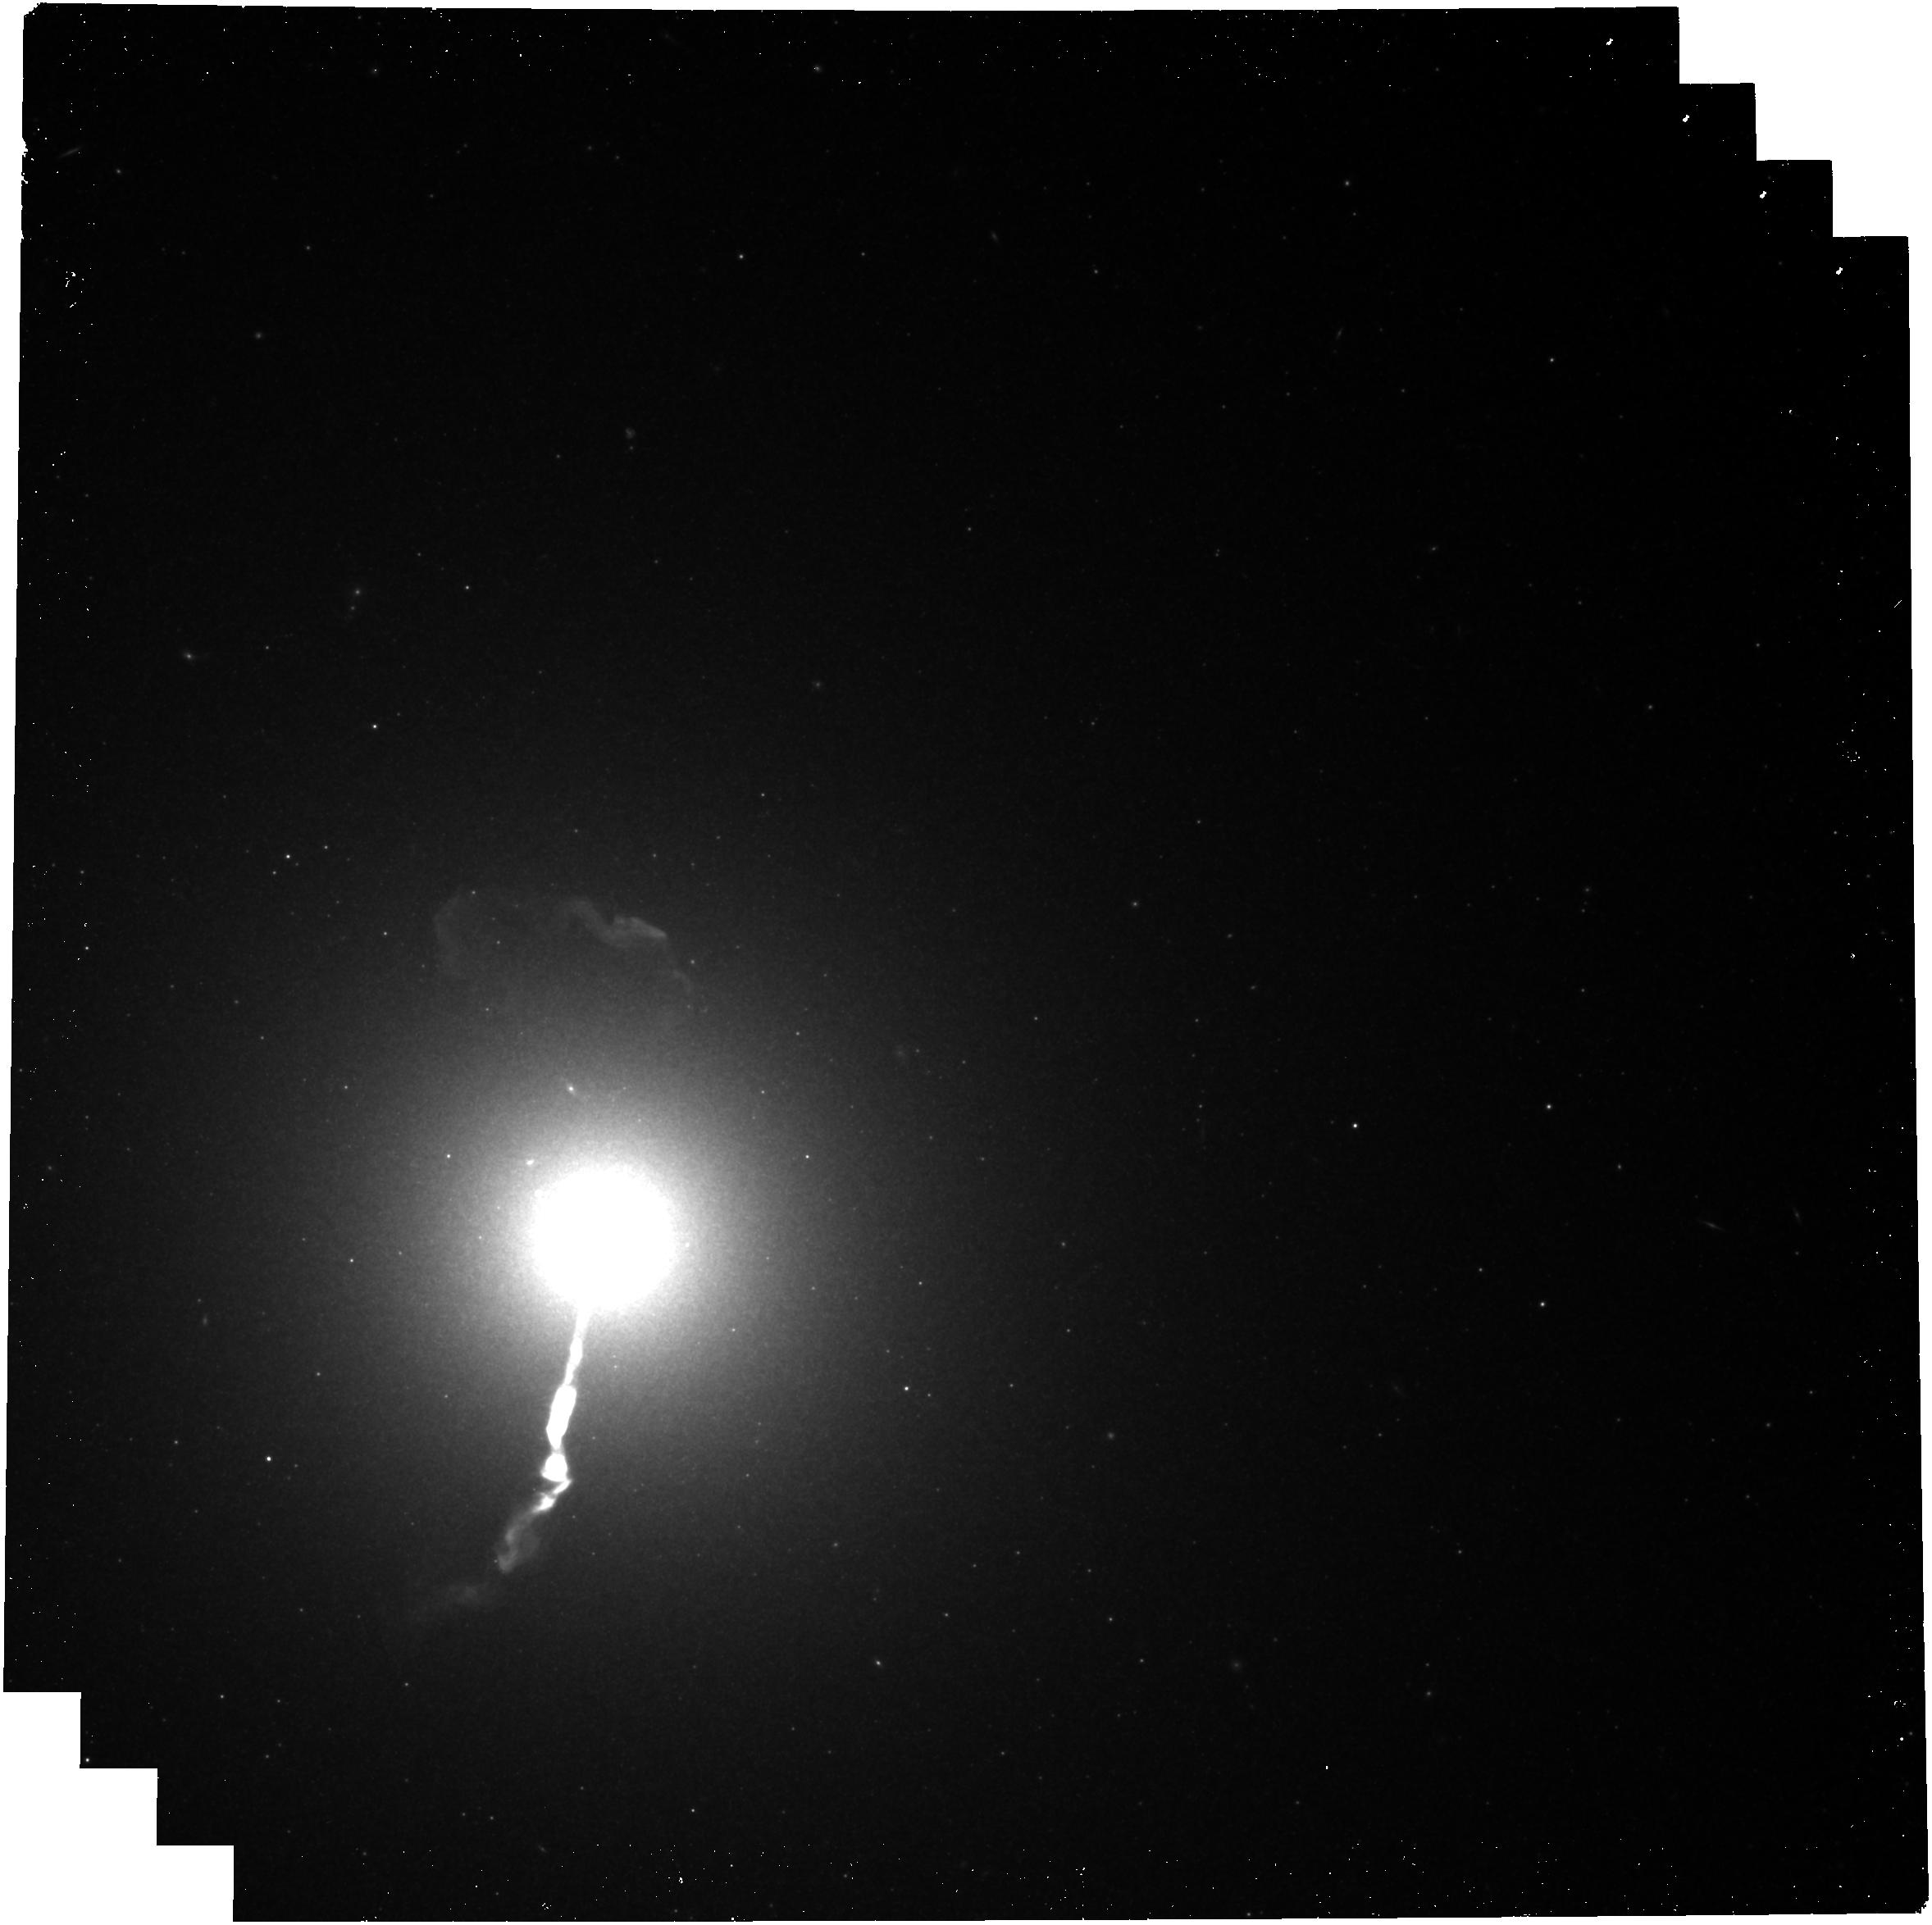
Target: M87
Instrument: NIRCAM
Filter: F444W
Exposure: 16 min
Observation ID: jw09226-o008_t008_nircam_clear-f444w

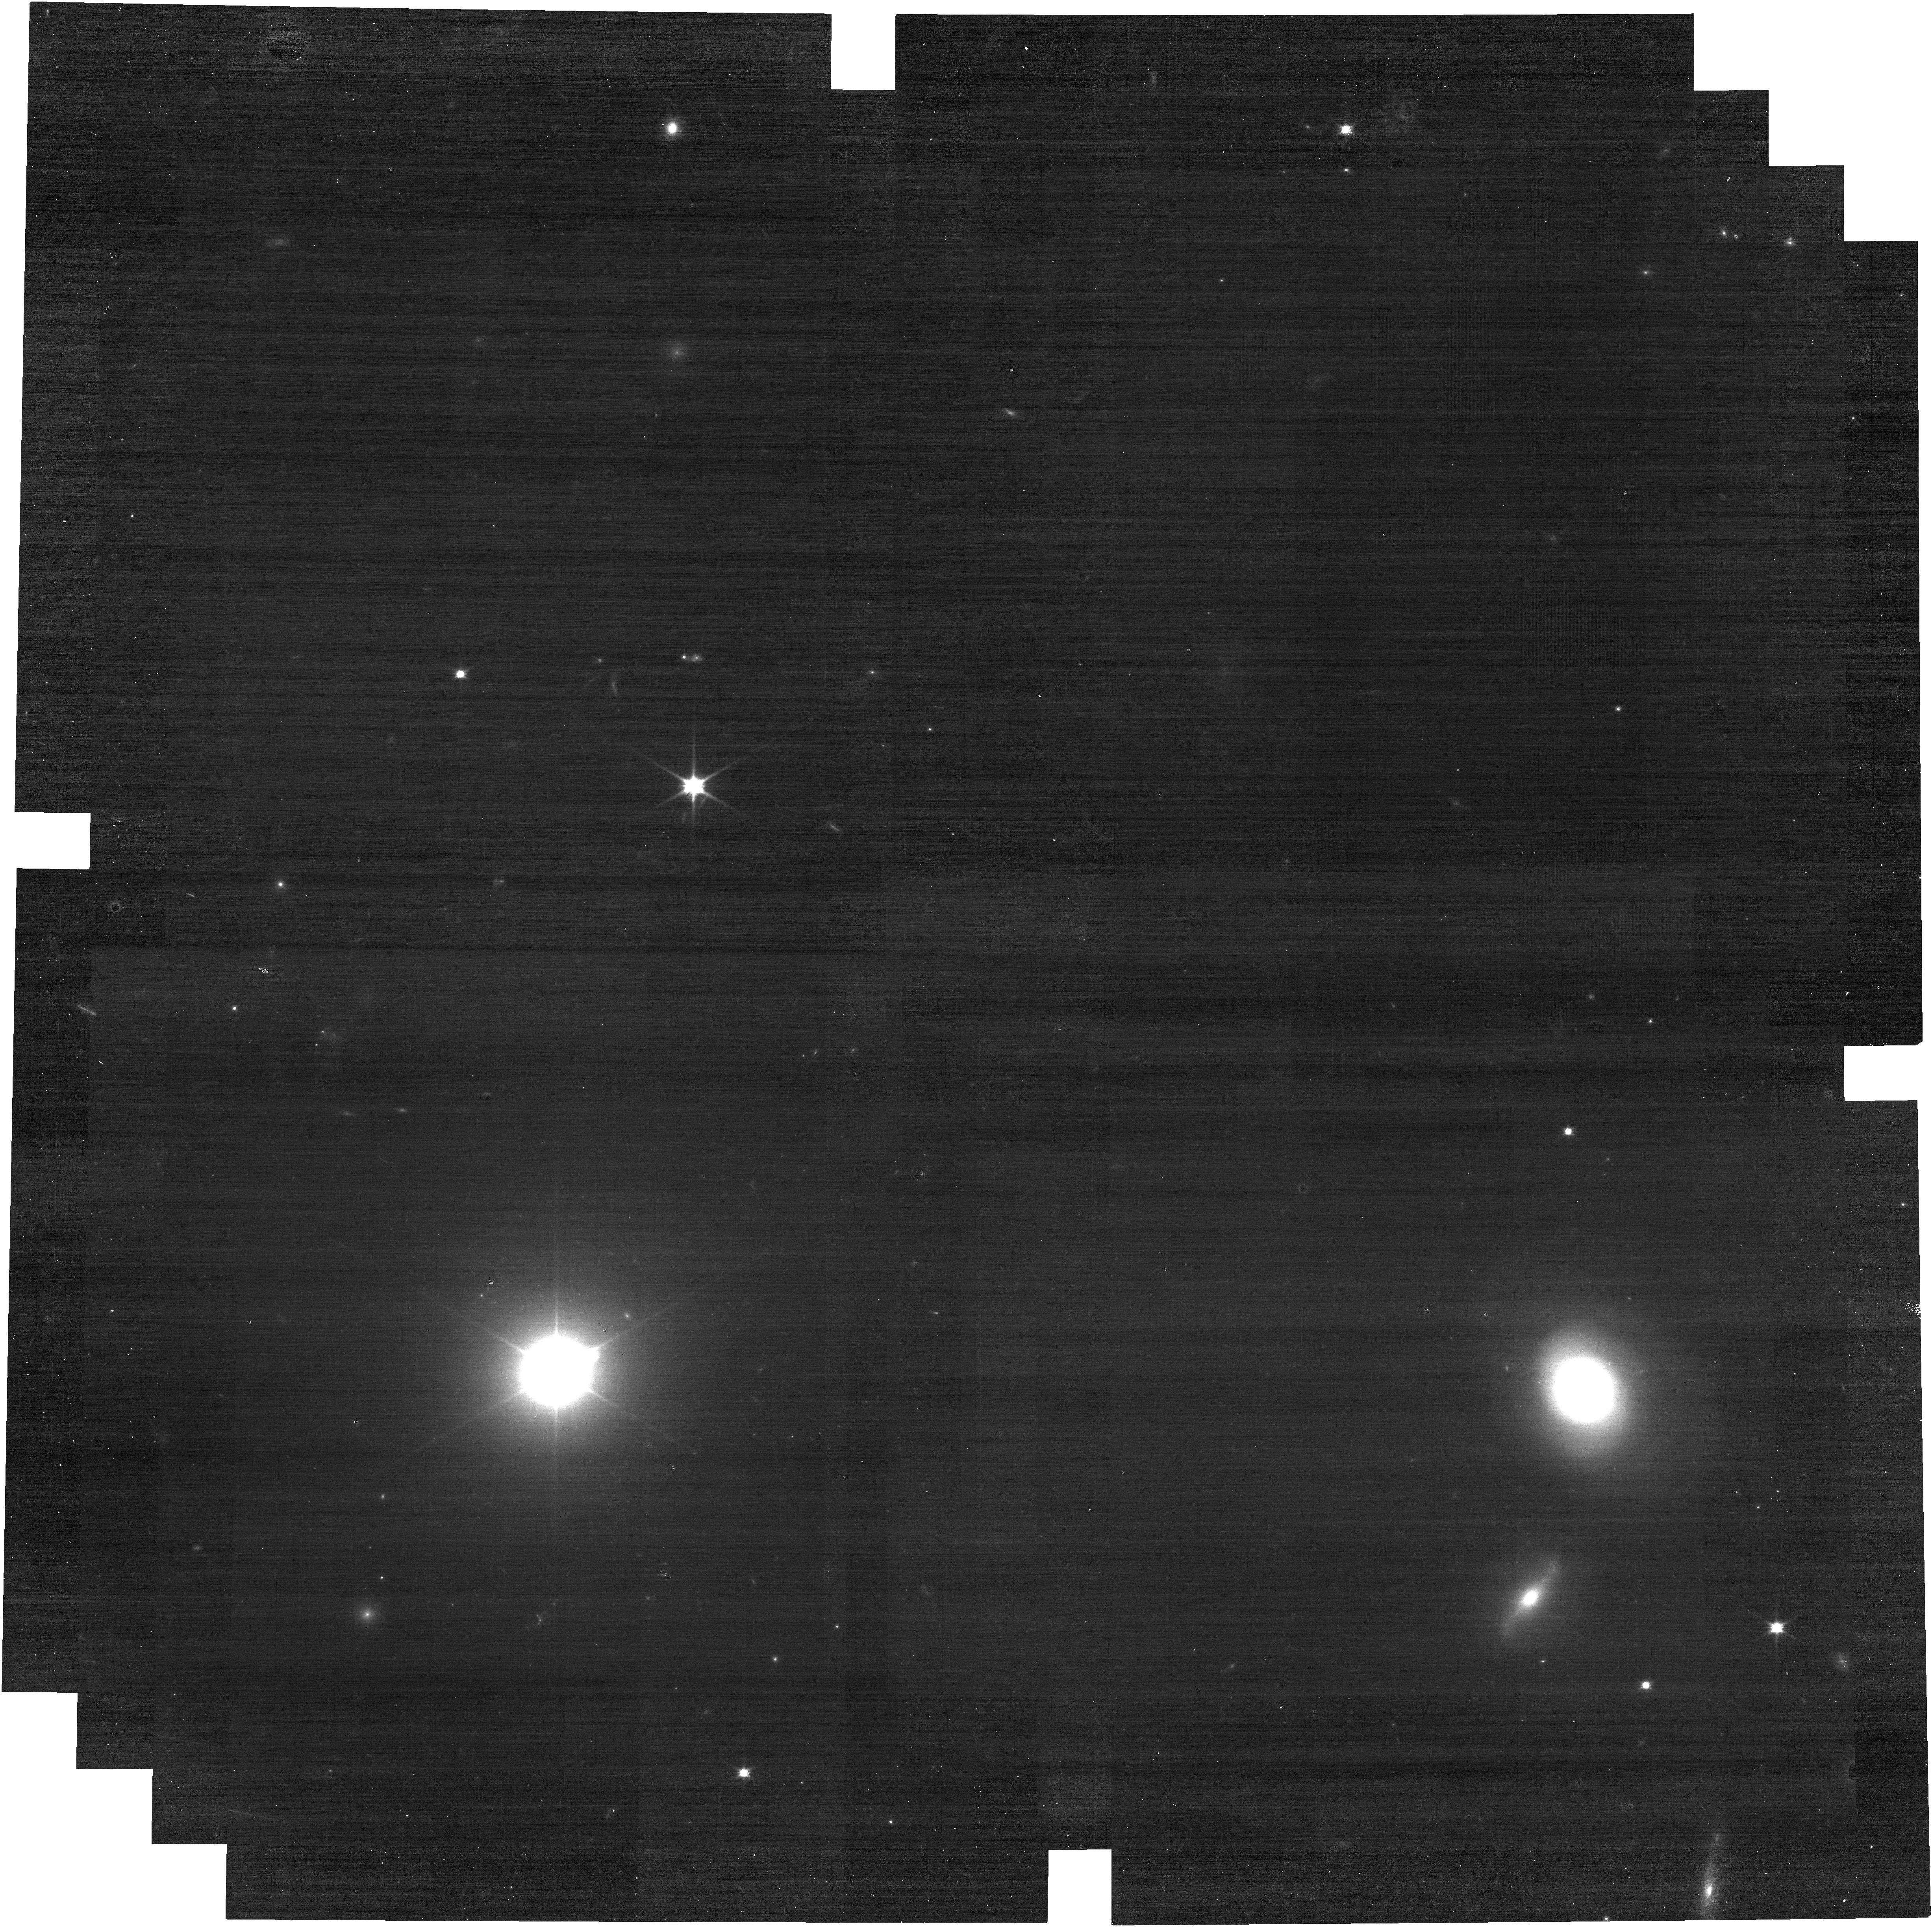
Target: 3C371
Instrument: NIRCAM
Filter: F070W
Exposure: 16 min
Observation ID: jw09226-o010_t010_nircam_clear-f070w

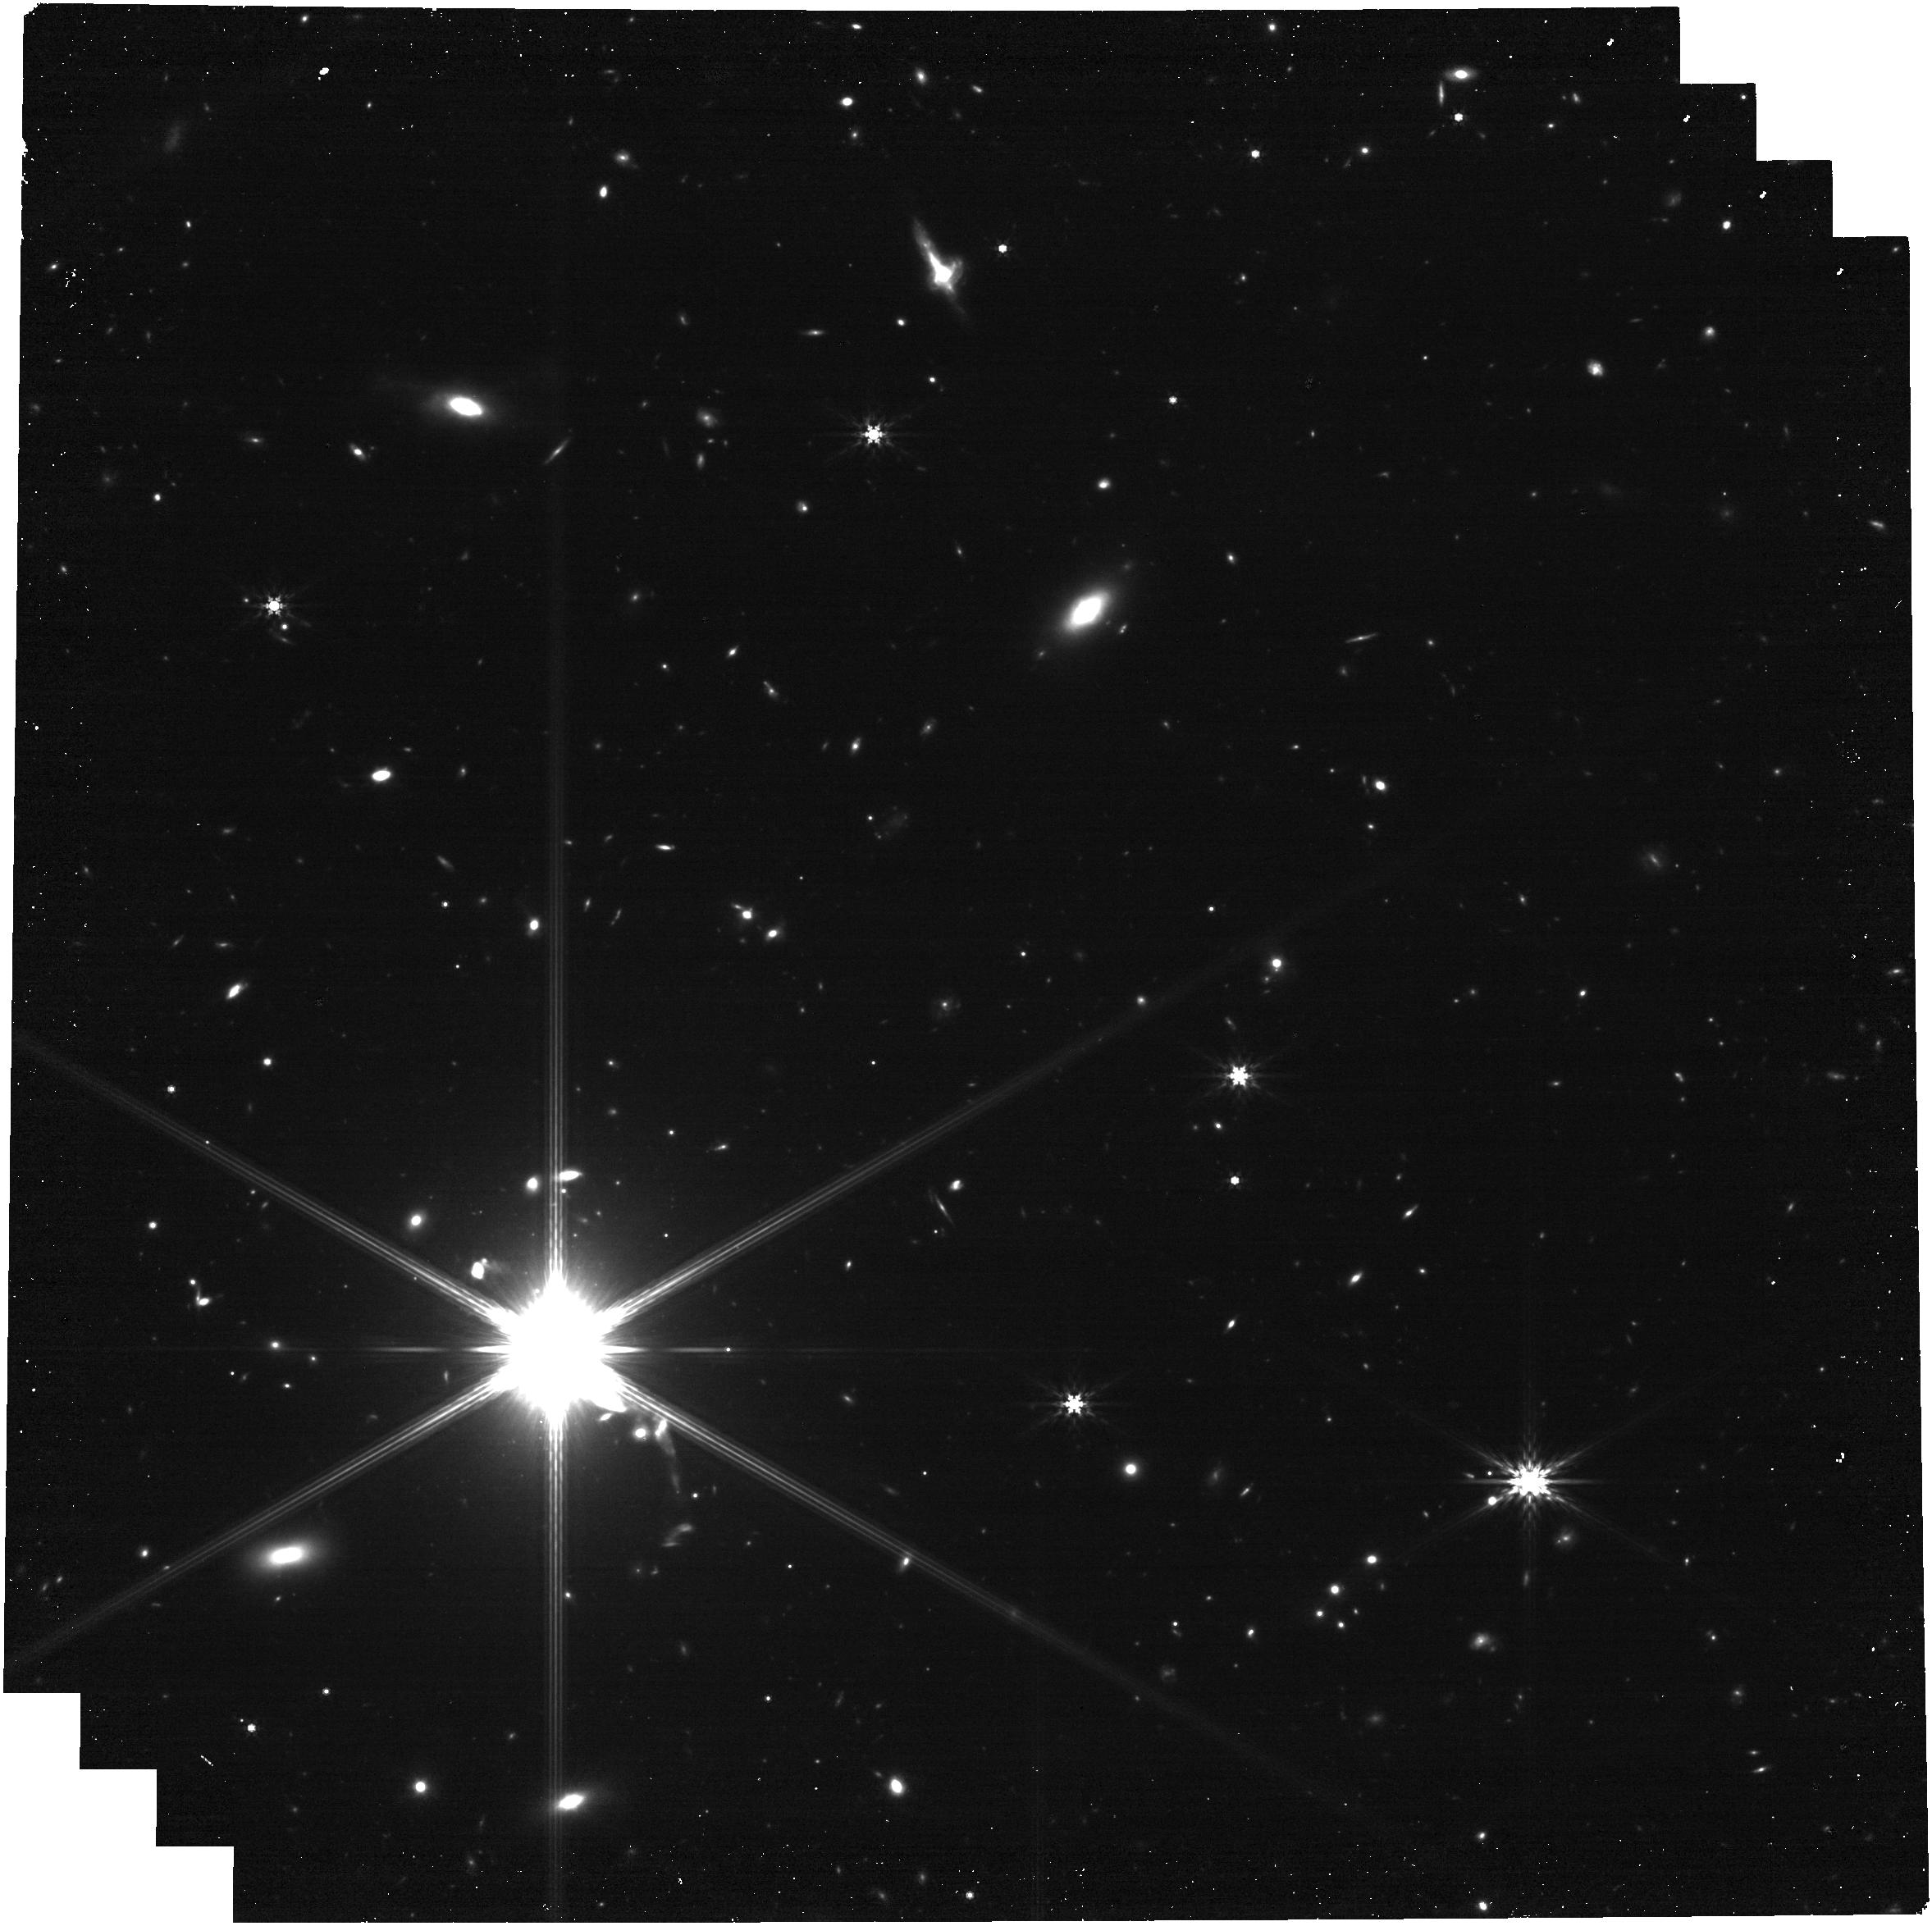
Target: 0521-365
Instrument: NIRCAM
Filter: F444W
Exposure: 16 min
Observation ID: jw09226-o007_t007_nircam_clear-f444w

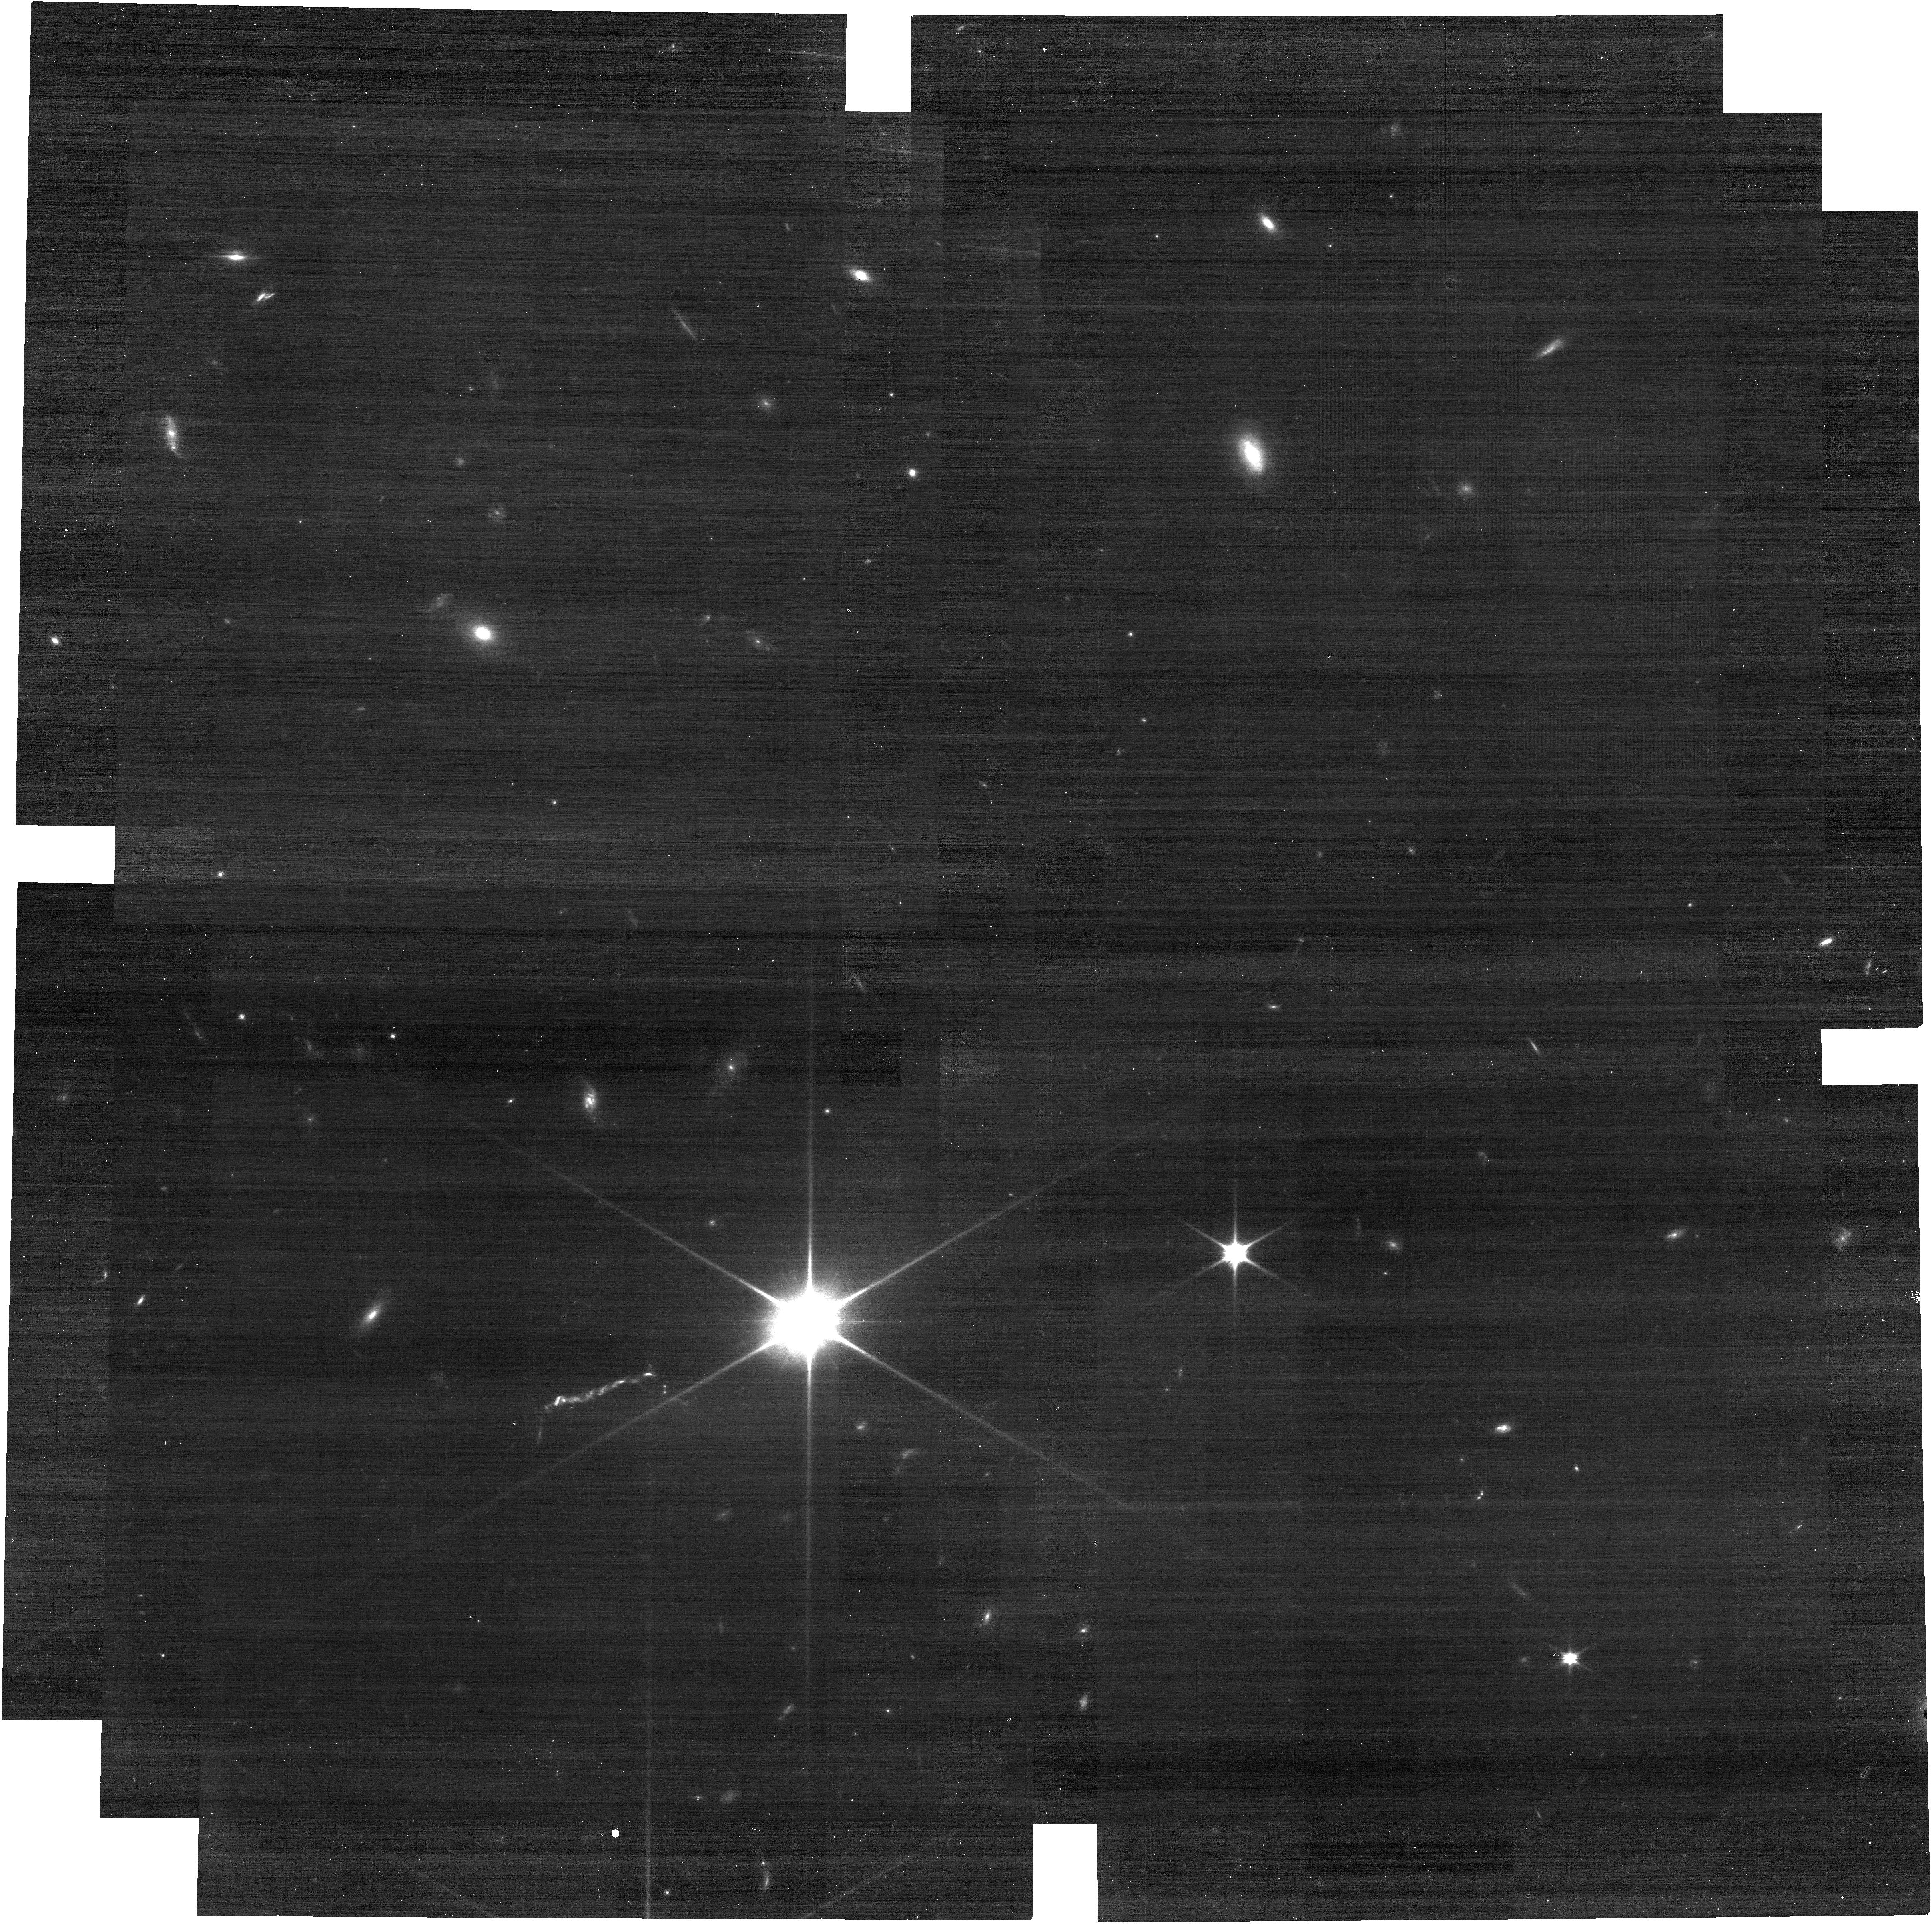
Target: 3C273
Instrument: NIRCAM
Filter: F070W
Exposure: 12 min
Observation ID: jw09226-o013_t011_nircam_clear-f070w

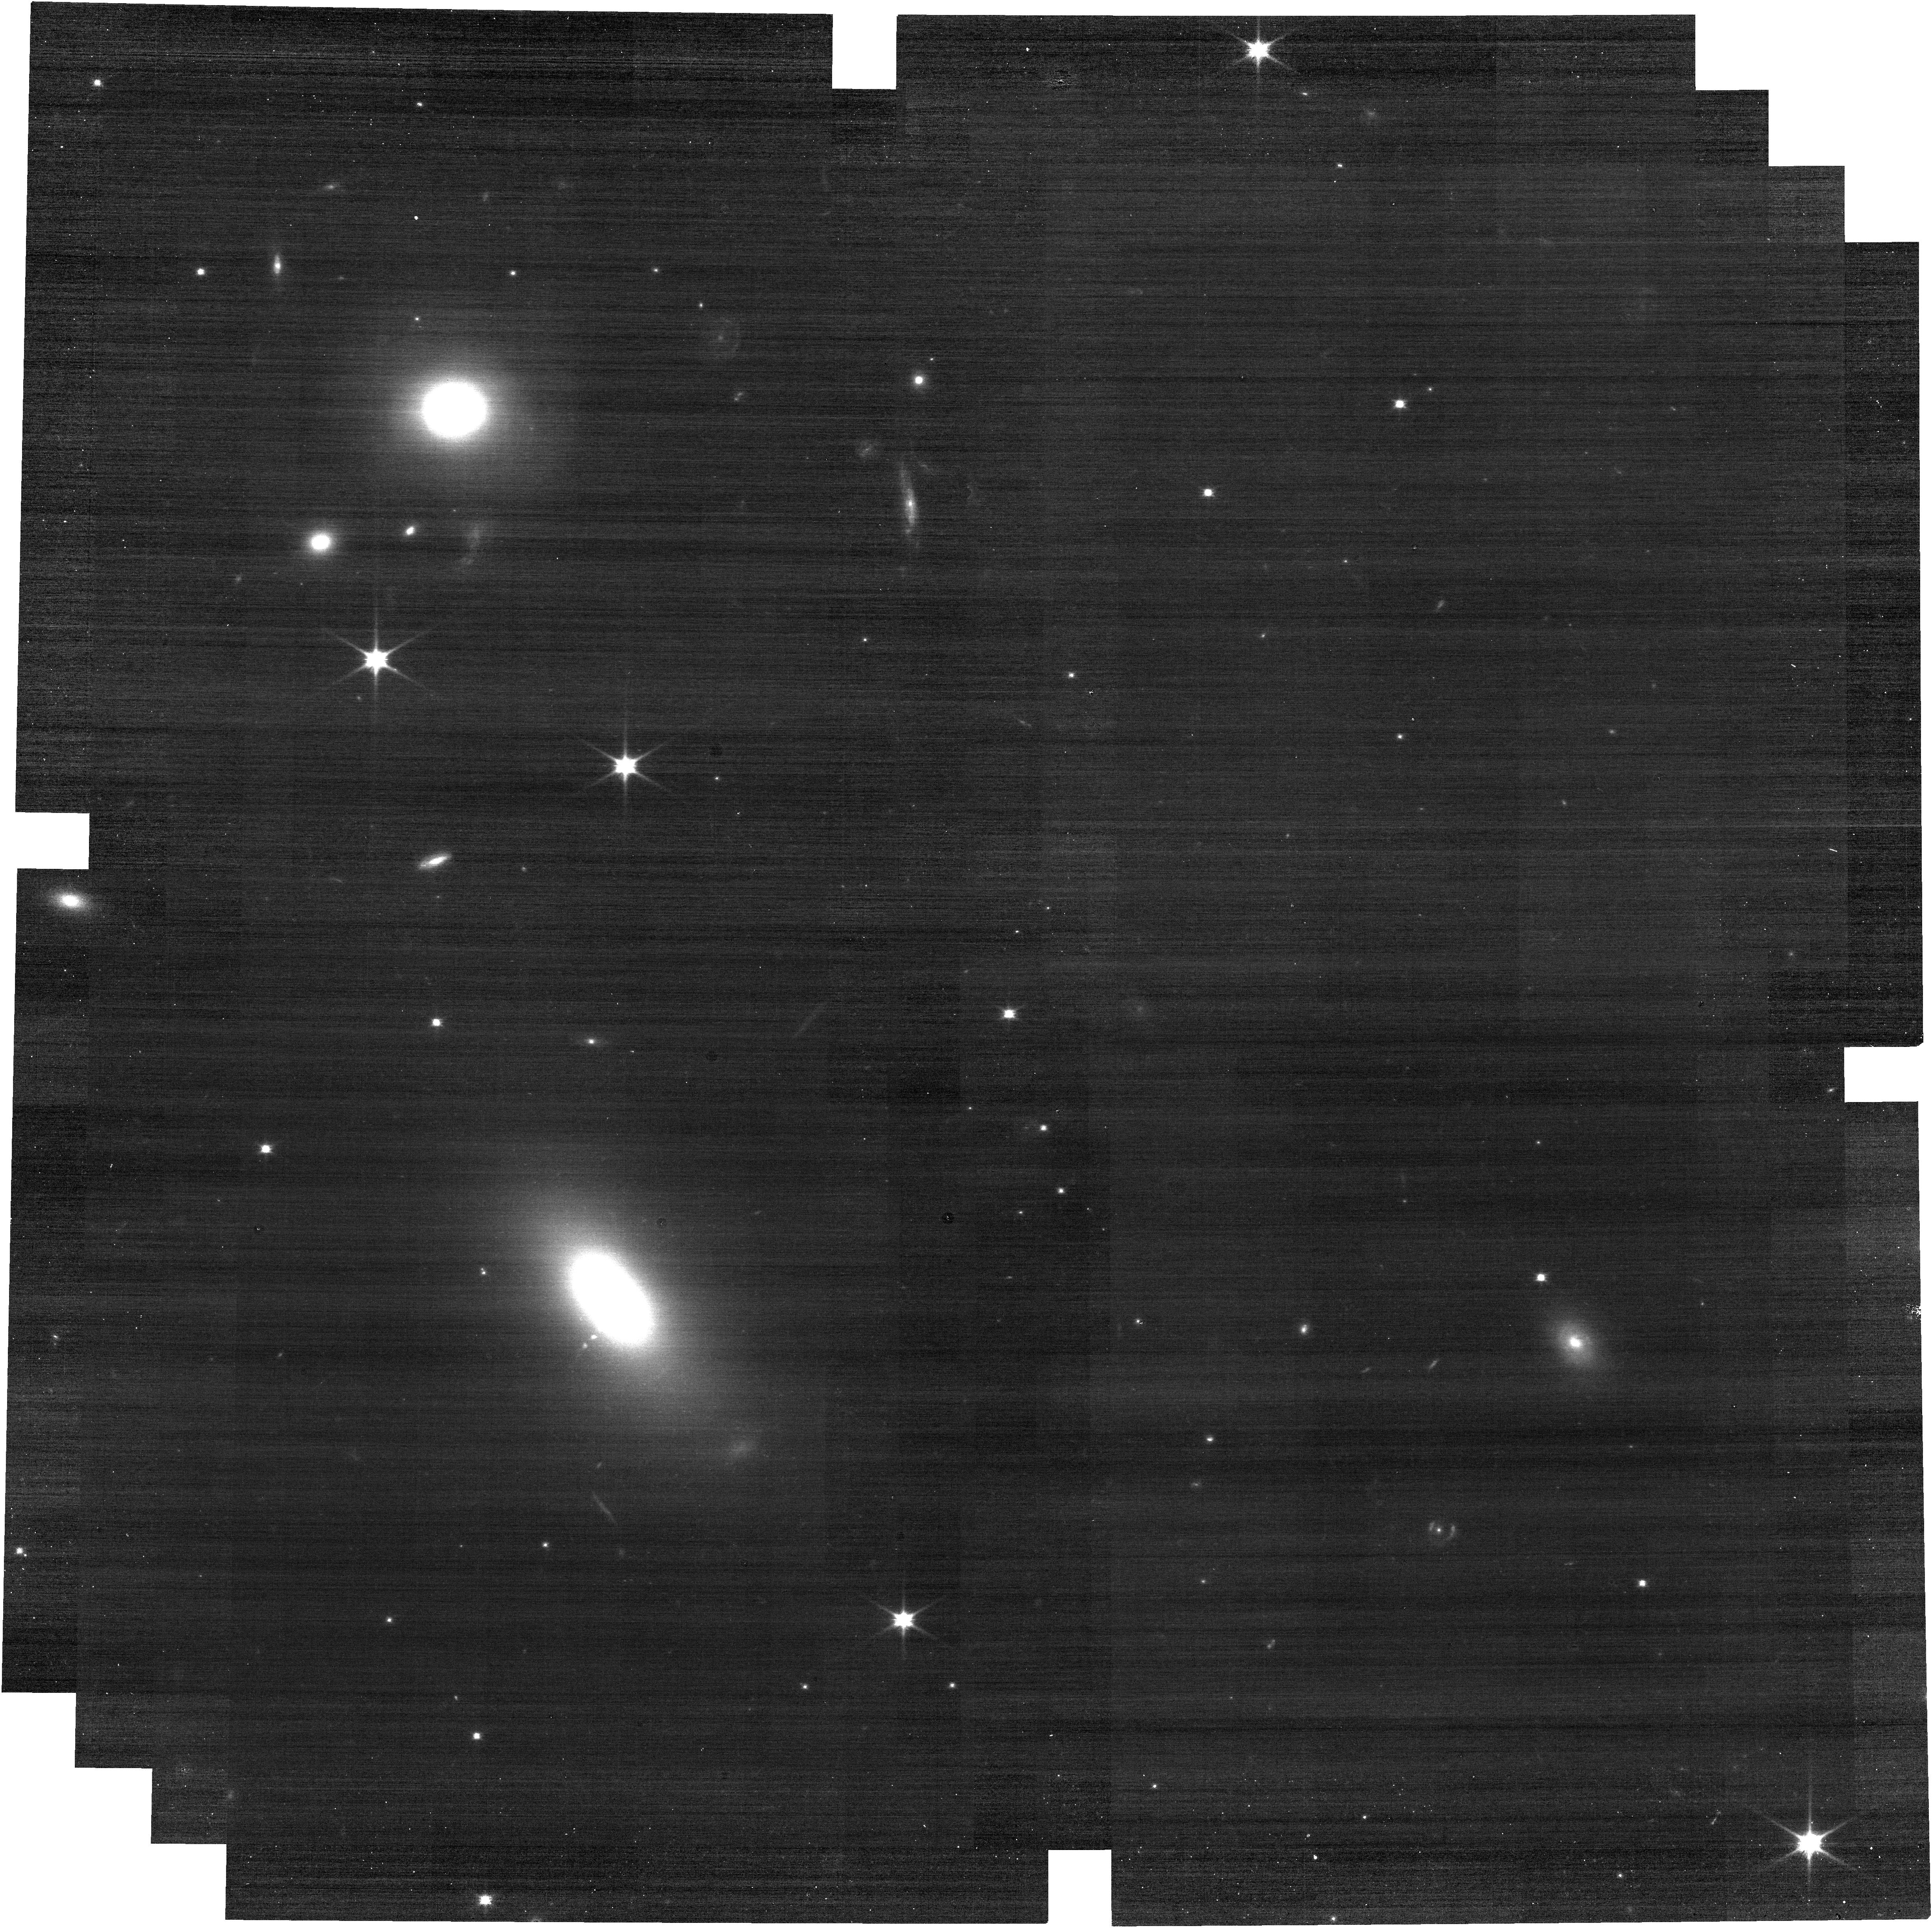
Target: 4C00.58
Instrument: NIRCAM
Filter: F070W
Exposure: 16 min
Observation ID: jw09226-o009_t009_nircam_clear-f070w

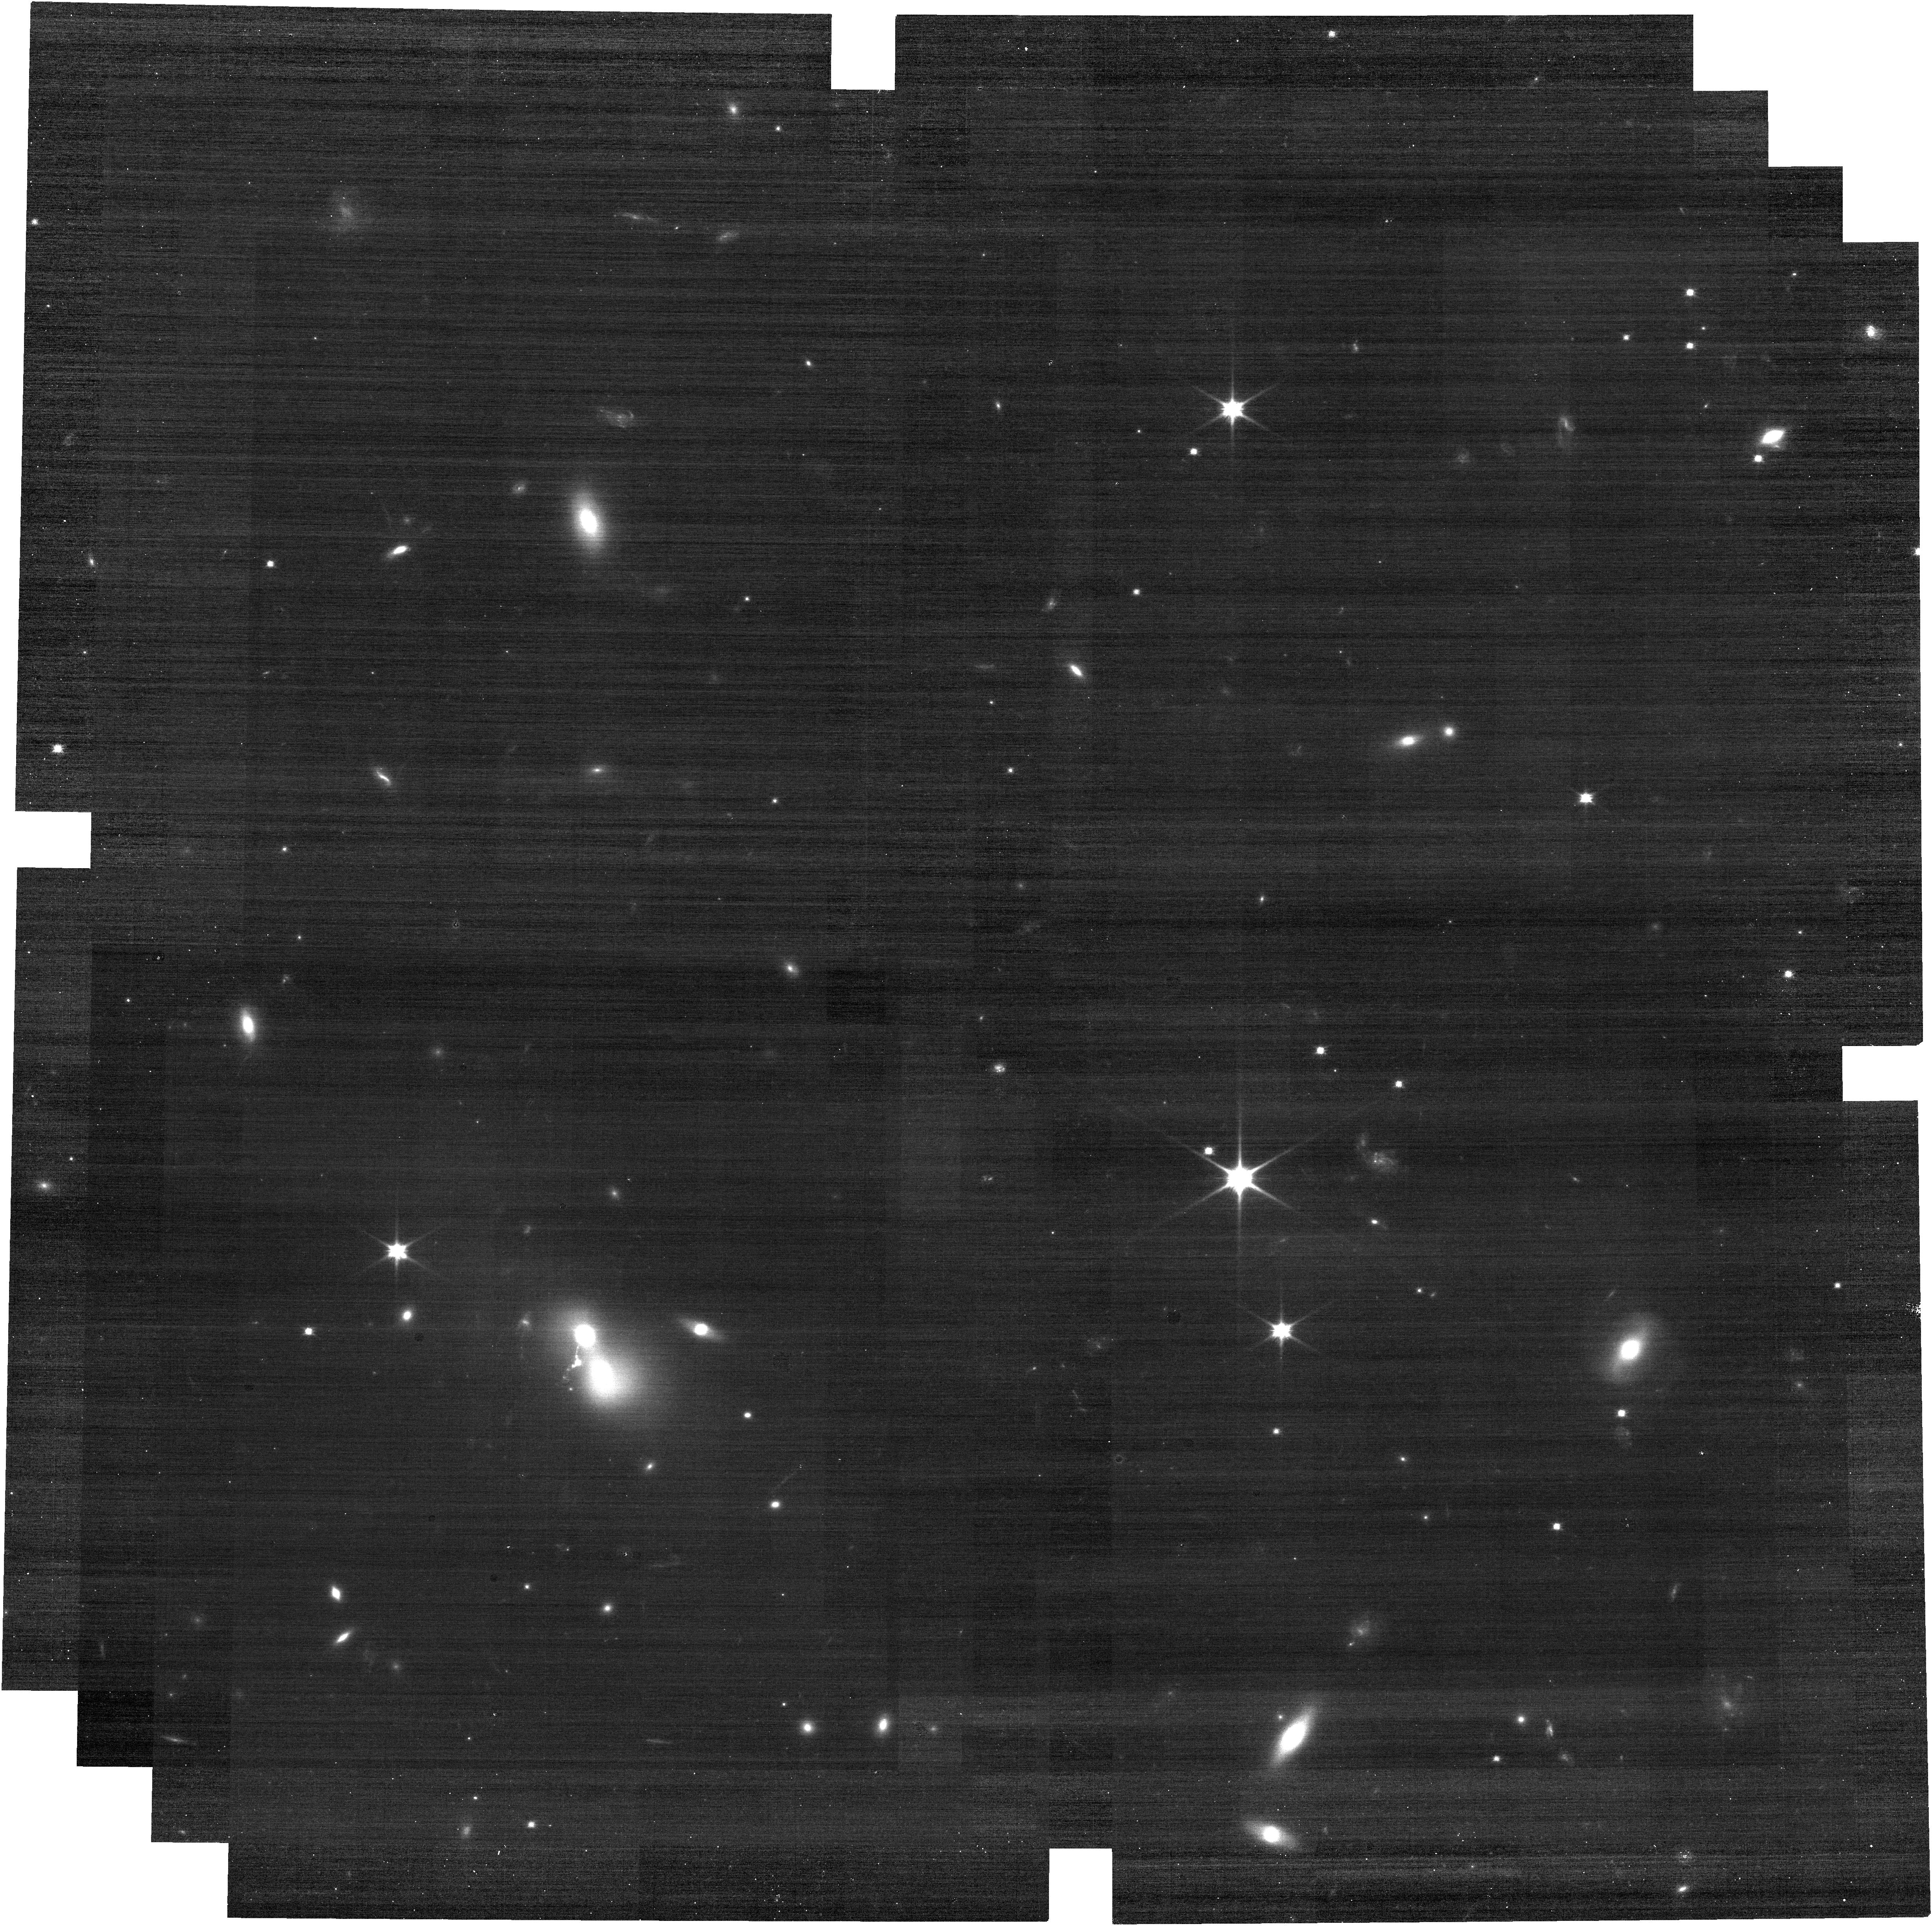
Target: 3C346
Instrument: NIRCAM
Filter: F070W
Exposure: 16 min
Observation ID: jw09226-o004_t004_nircam_clear-f070w

A legacy epoch for Hubbles optical jets: a reference for the future (PI: Meyer, Eileen T)

While we have long known that jets from super-massive black holes exhibit highly relativistic speeds on parsec scales from radio interferometry, it is not generally known how the jet evolves on kpc to Mpc scales, where the jet leaves the host galaxy and begins to interact with the intergalactic medium, with implications for our understanding of jet structure and quantifying the energy carried by the jet into the external environment. With the development of state-of-the-art astrometry techniques and new data from the Gaia mission, it is now possible register images of nearby jets first observed by HST in the 1990s to extremely high precision, reaching accuracies on proper motions of better than 0.3 mas/year. This enabled the dramatic finding of colliding superluminal knots in the jet of 3C264 and helical motions of plasma on kpc scales in M87. We propose a new epoch of joint HST/JWST observations on the 12 nearby optical jets which are essentially a legacy sample of monitored sources with observations spanning nearly 3 decades. This sample is an extremely unique one, and only HST and JWST can provide the precision astrometry and sensitivity needed to track the motion of plasma in jets on kpc scales.